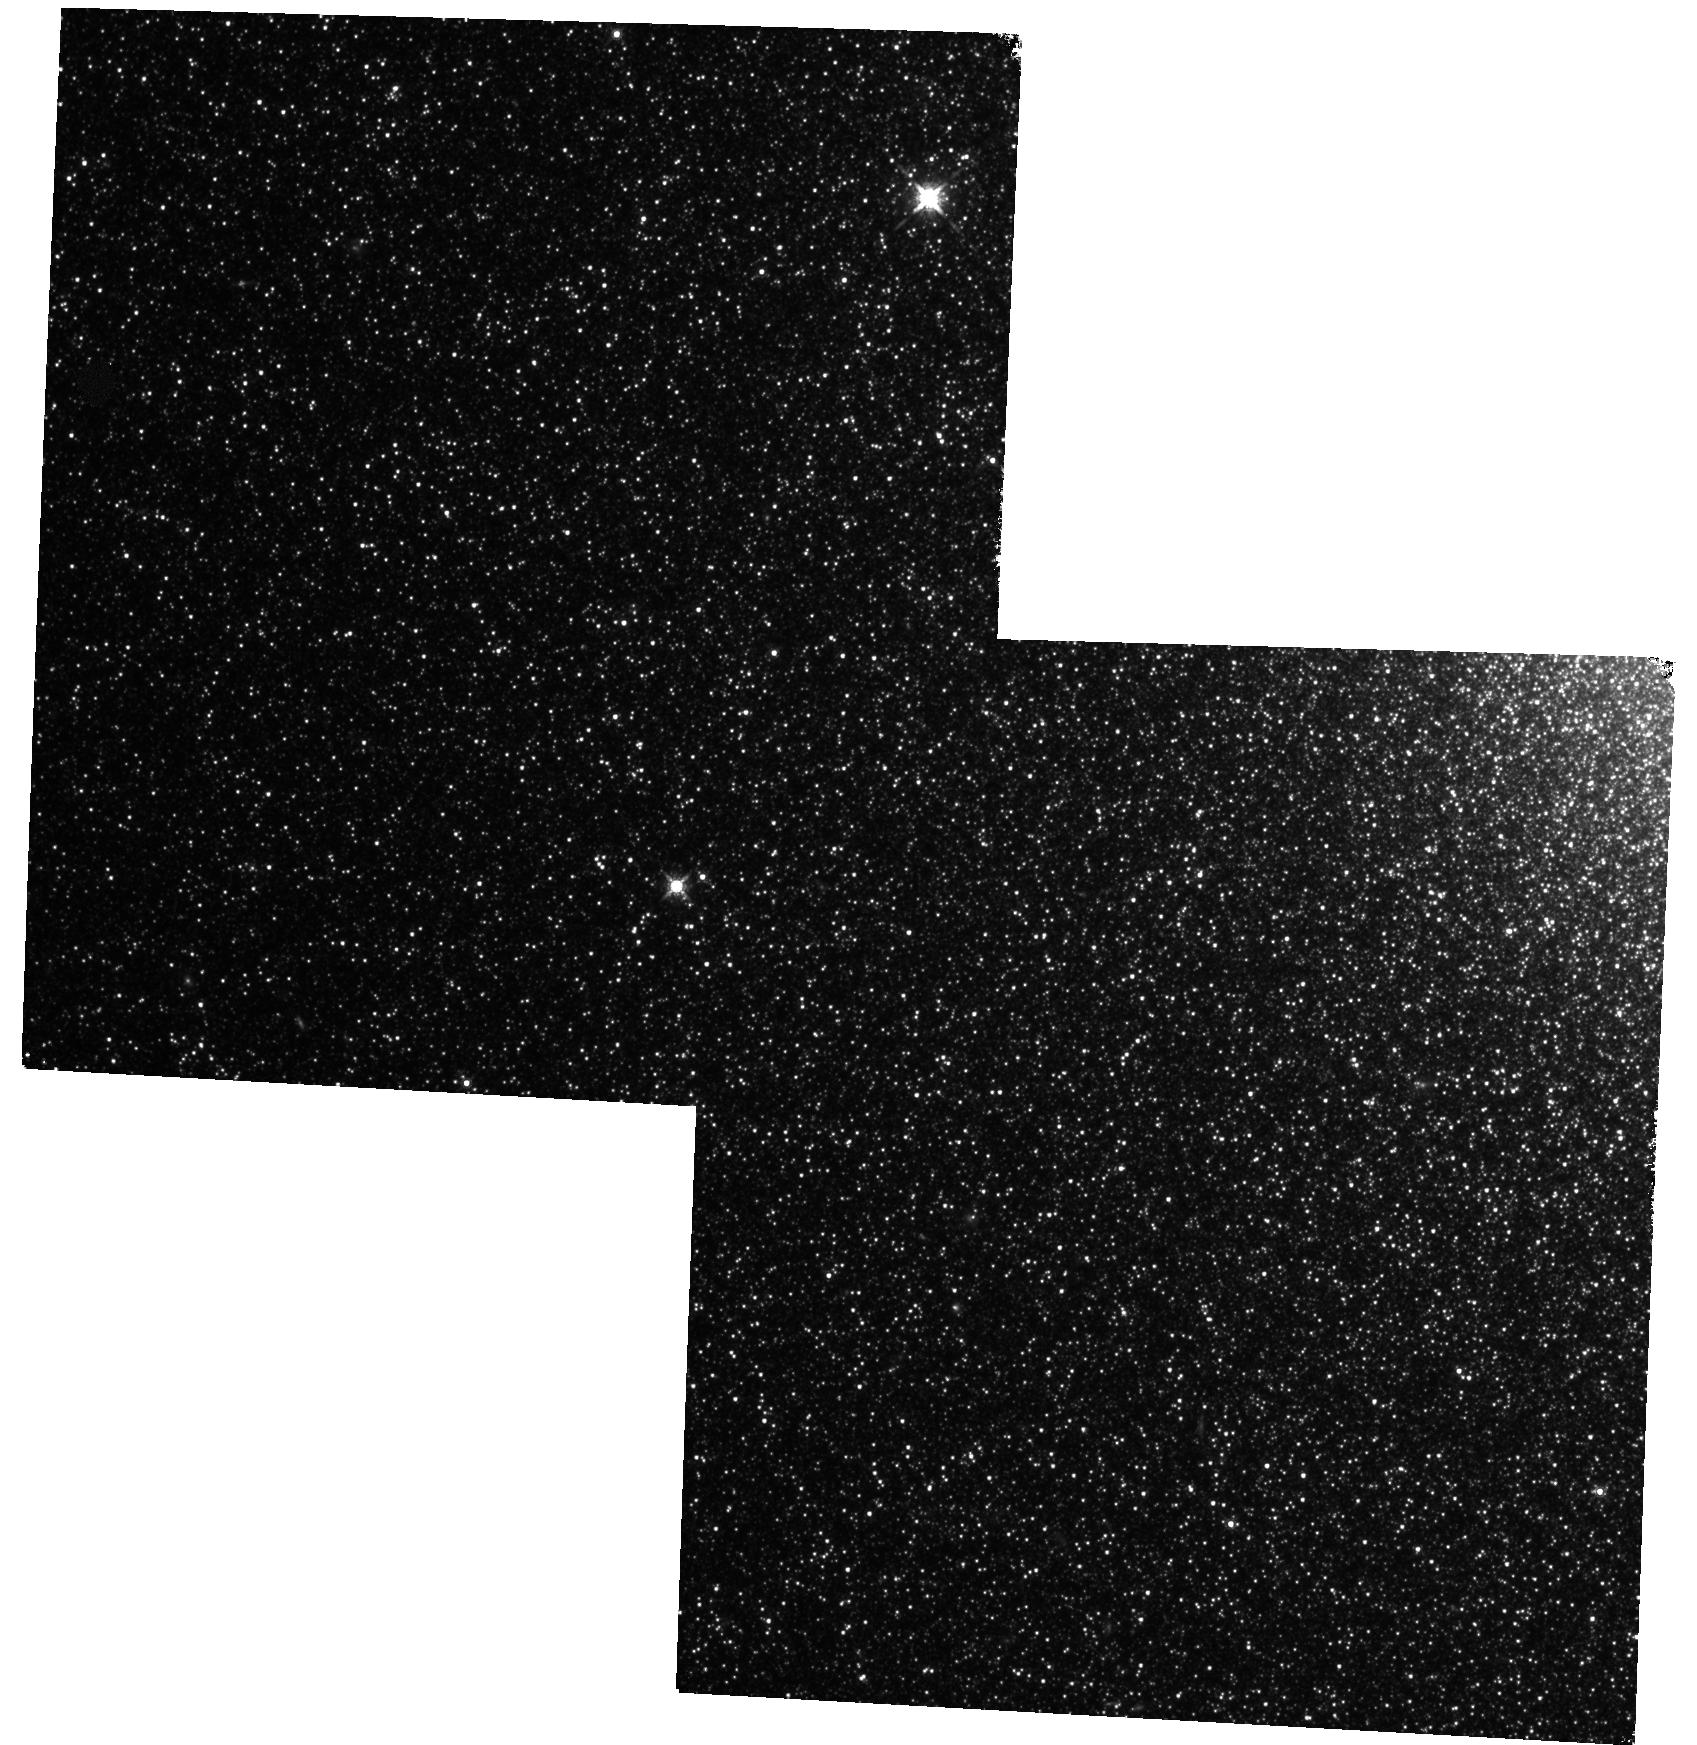
Target: MESSIER-032-FIELD2. Instrument: WFC3/IR. Filter: F160W. Exposure: 4 h. Observation ID: hst_13691_12_wfc3_ir_f160w_icnw12

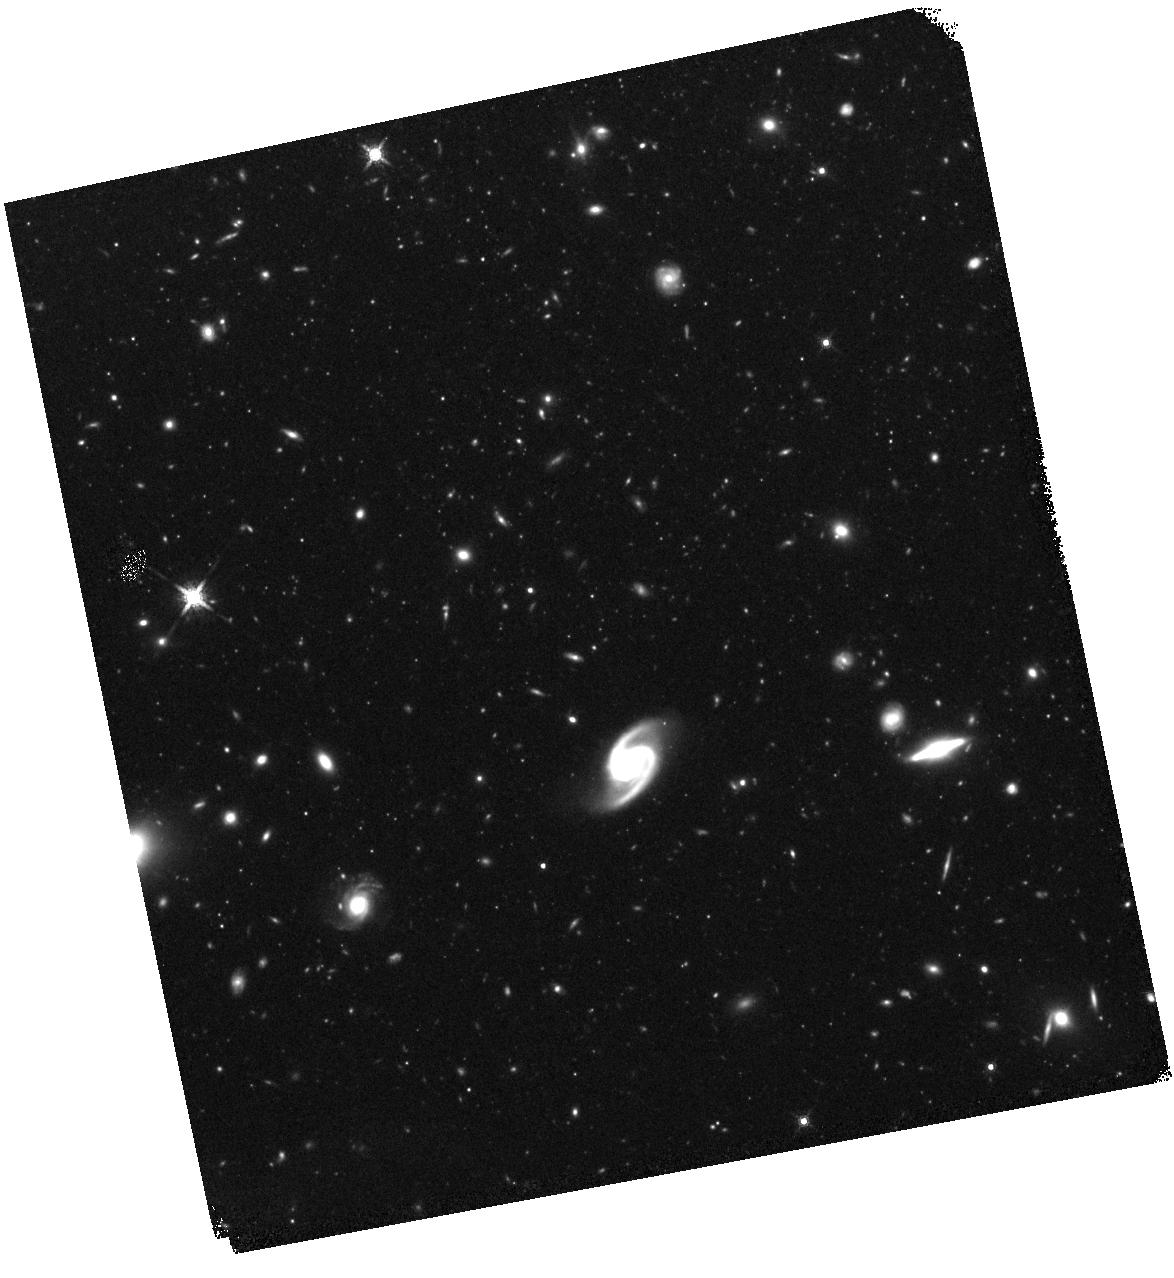
Target: MESSIER-101. Instrument: WFC3/IR. Filter: F160W. Exposure: 1 h. Observation ID: hst_13691_20_wfc3_ir_f160w_icnw20

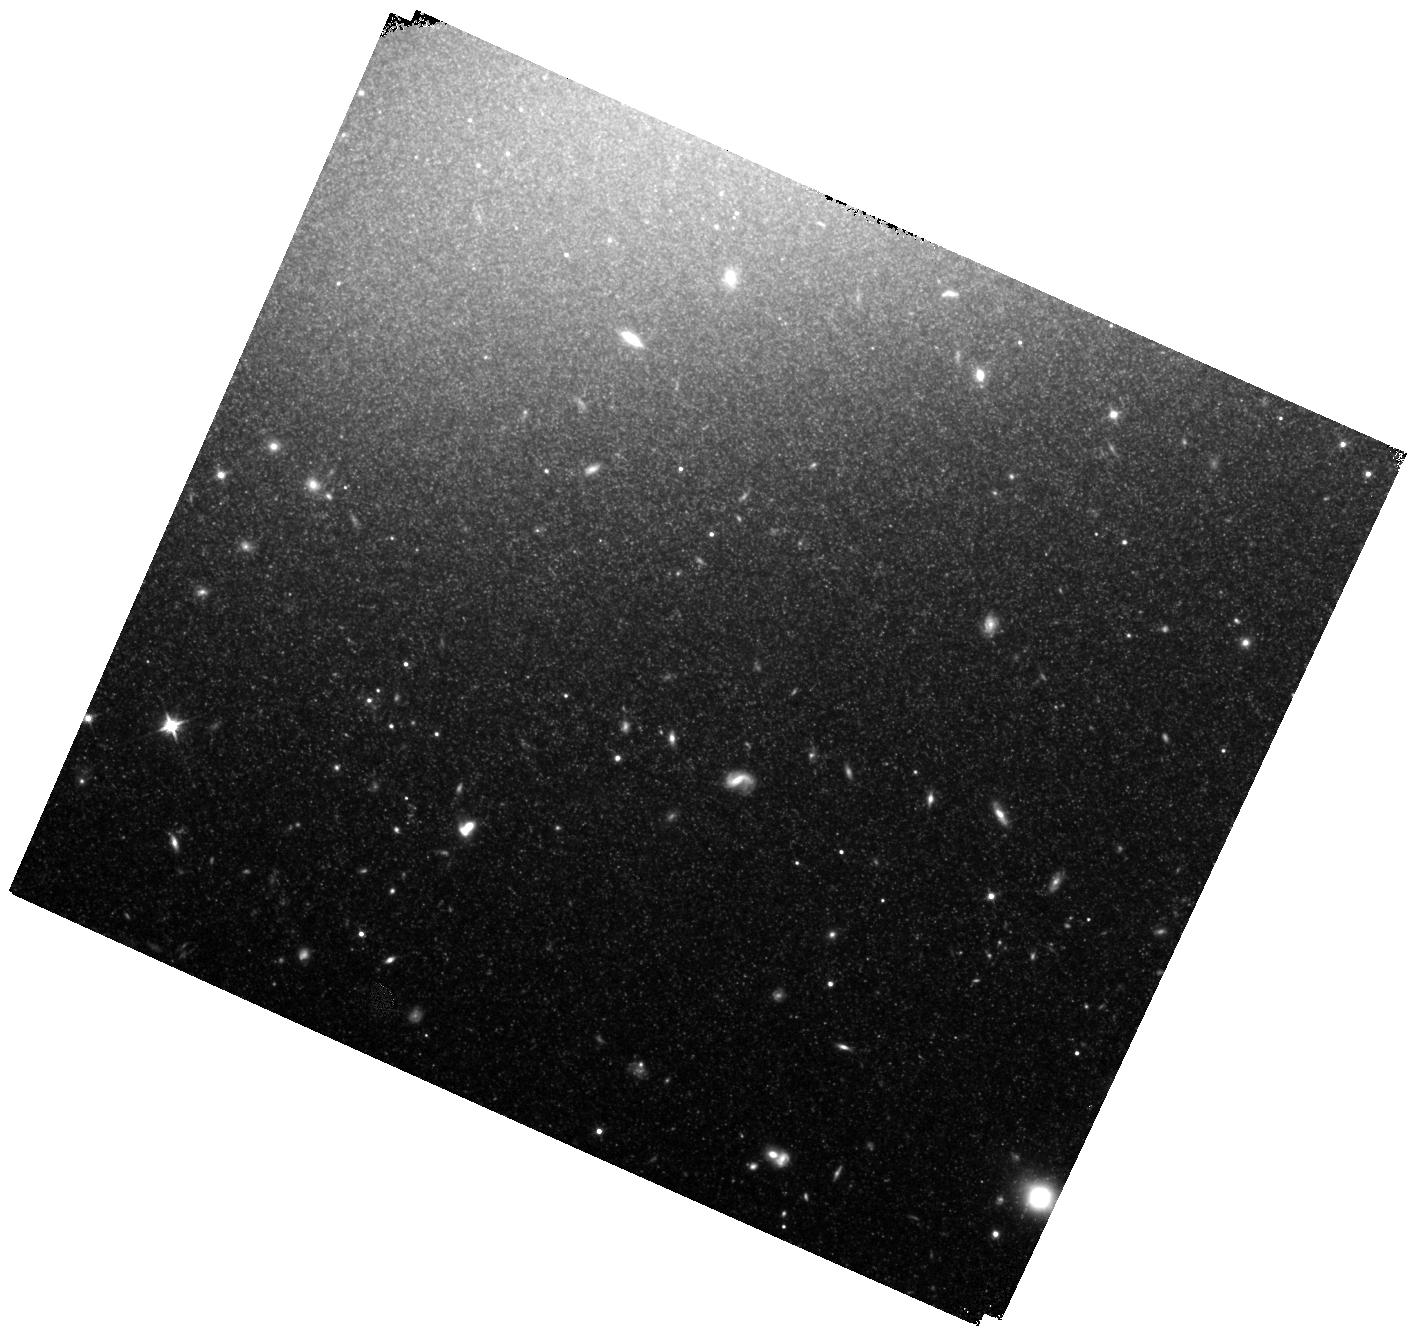
Target: NGC-4526. Instrument: WFC3/IR. Filter: F110W. Exposure: 1.1 h. Observation ID: hst_13691_24_wfc3_ir_f110w_icnw24

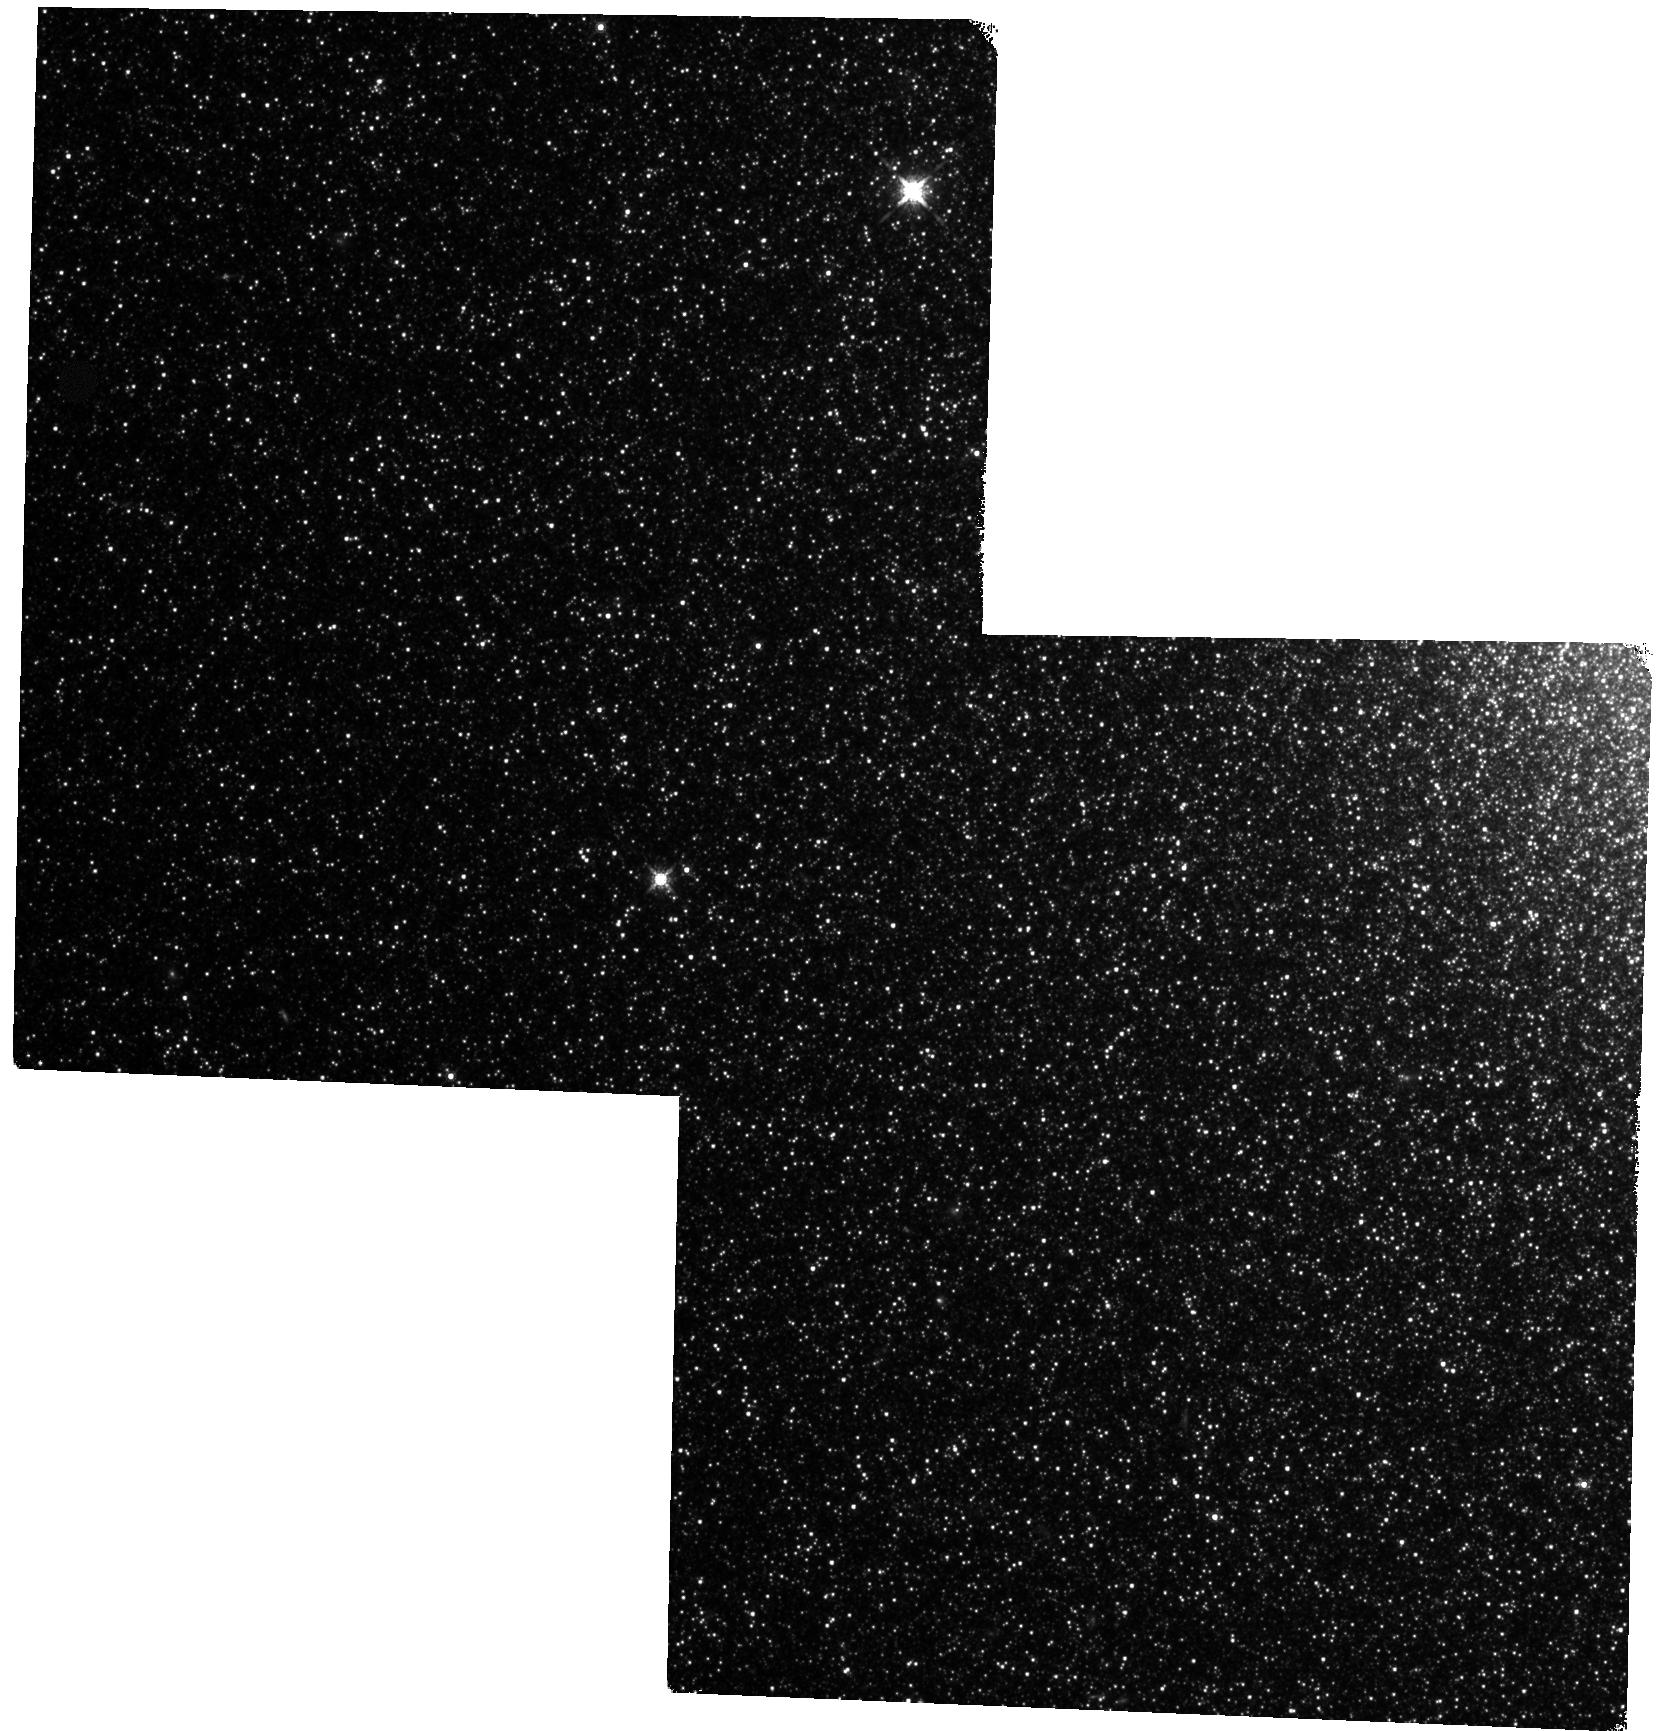
Target: MESSIER-032-FIELD1. Instrument: WFC3/IR. Filter: F160W. Exposure: 4 h. Observation ID: hst_13691_11_wfc3_ir_f160w_icnw11

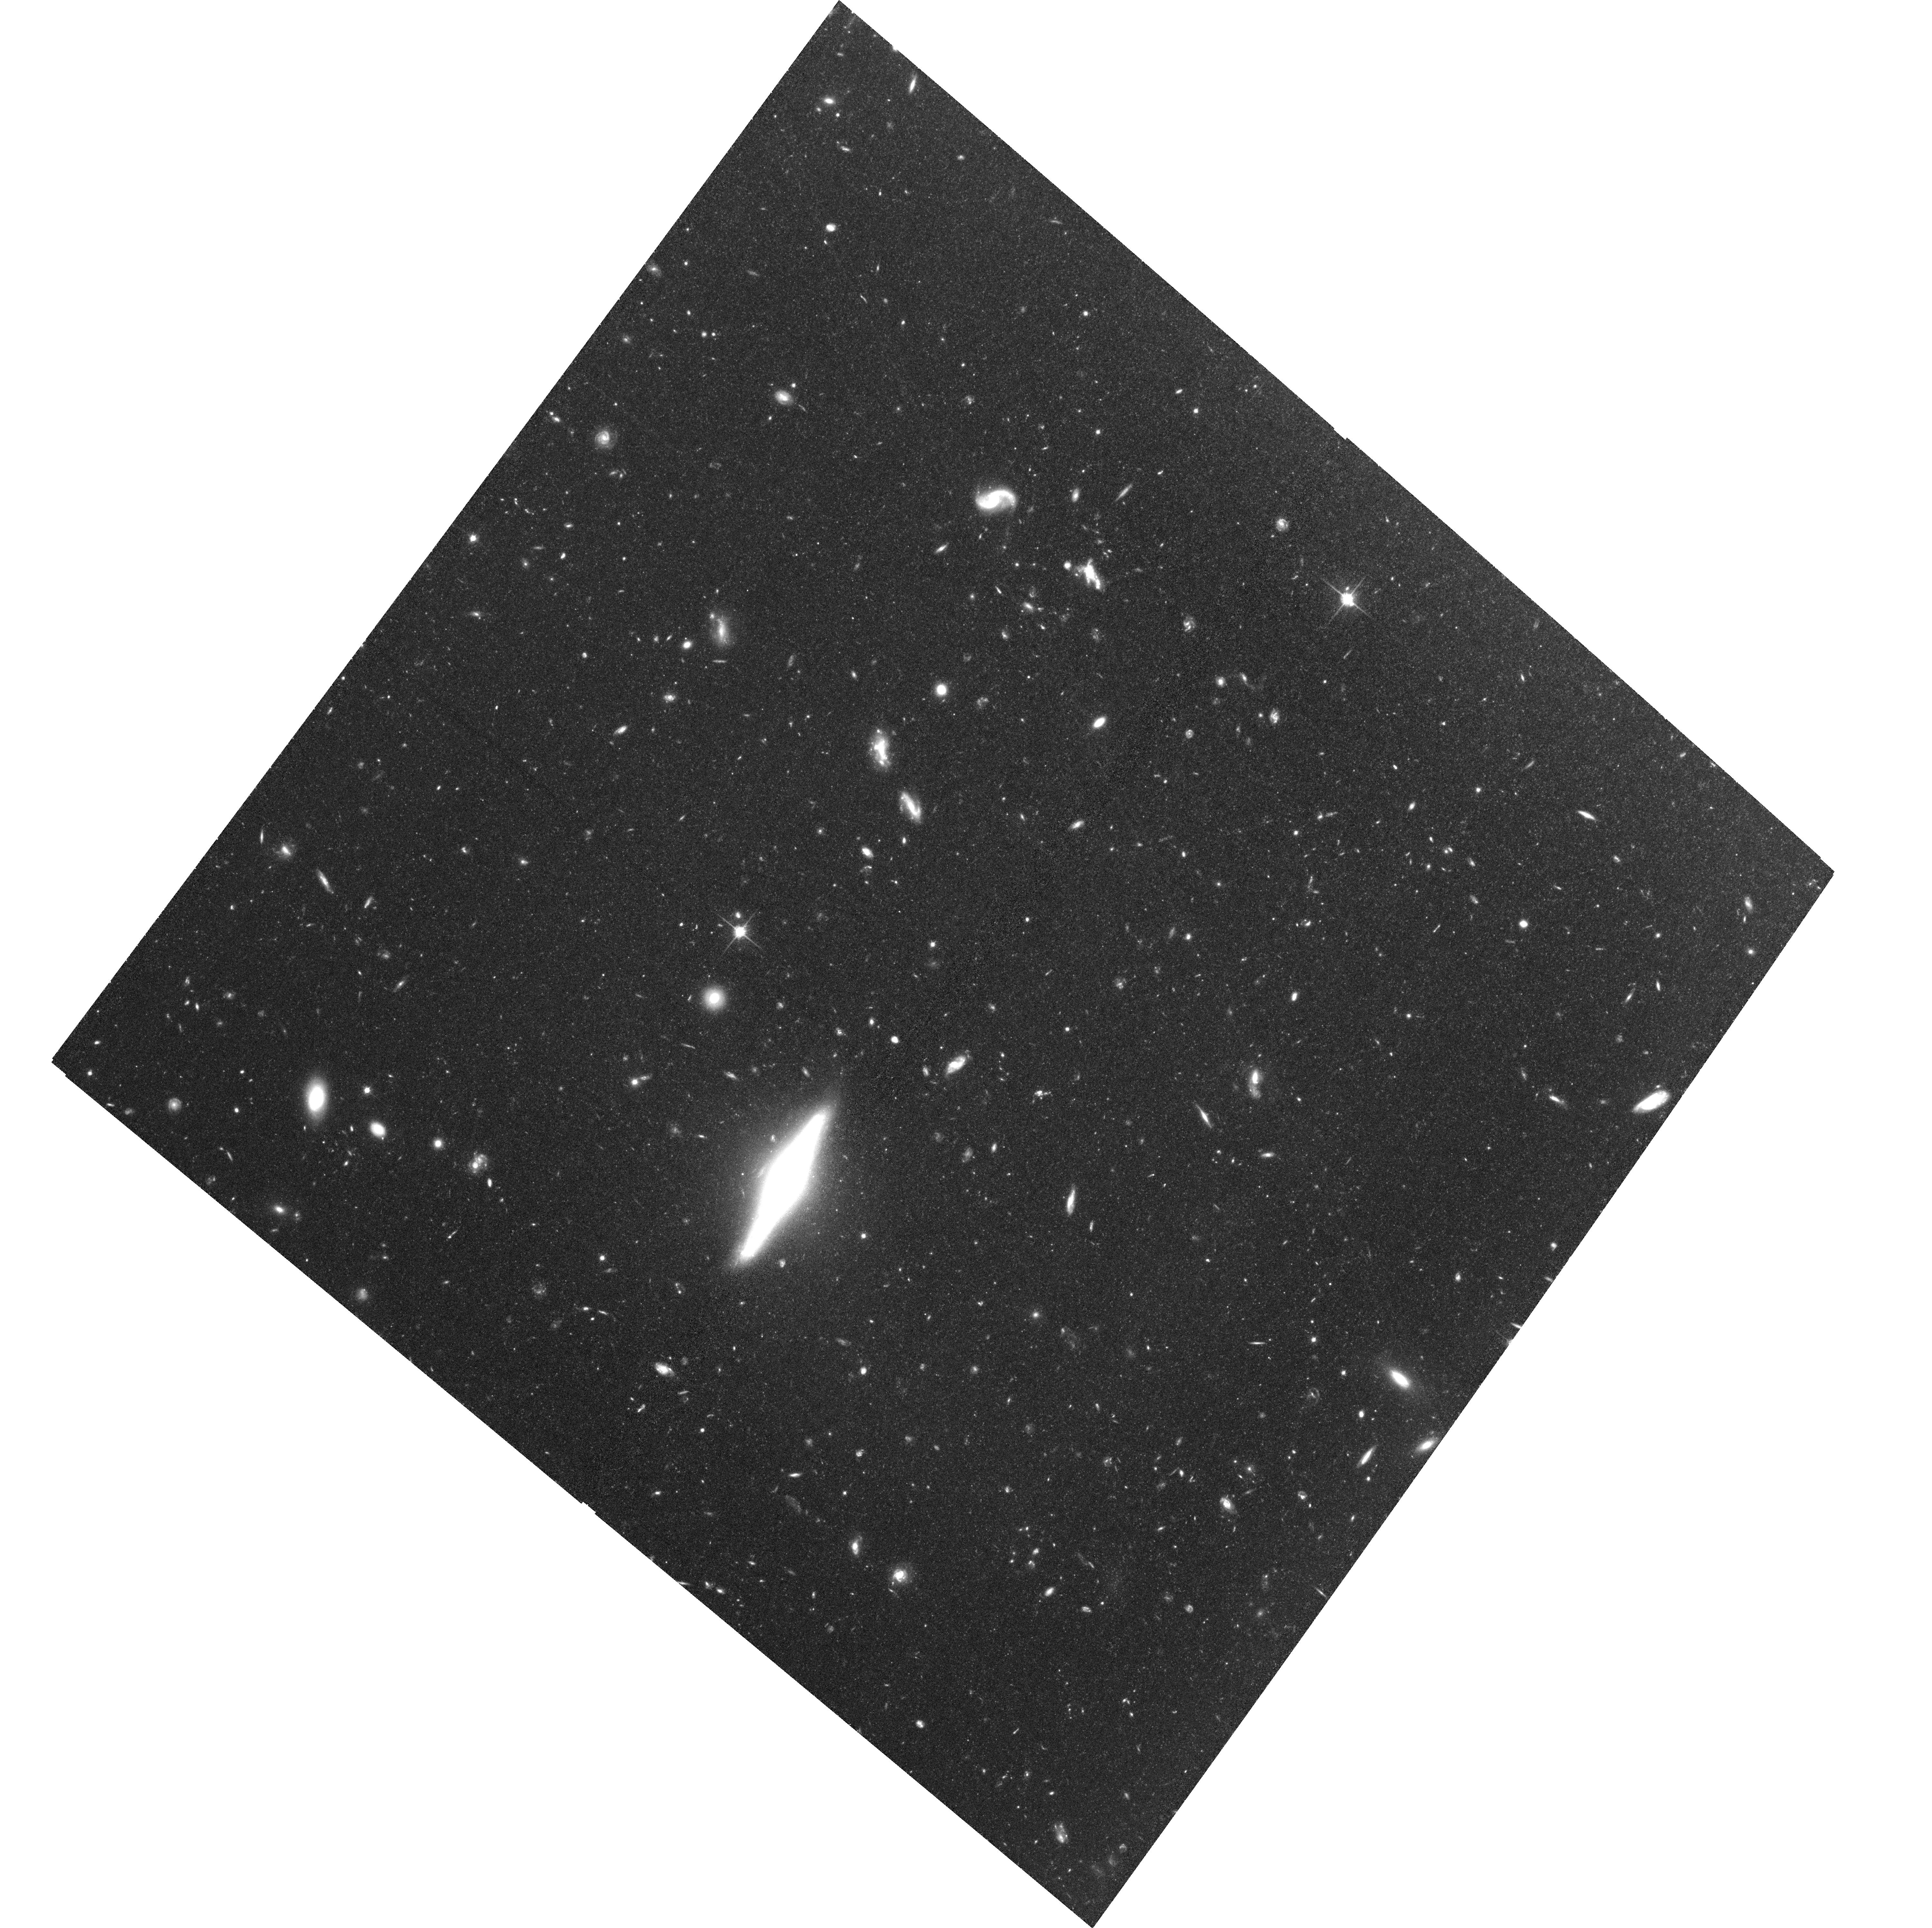
Target: NGC-1316. Instrument: ACS/WFC. Filter: F814W. Exposure: 3.4 h. Observation ID: hst_13691_36_acs_wfc_f814w_jcnw36

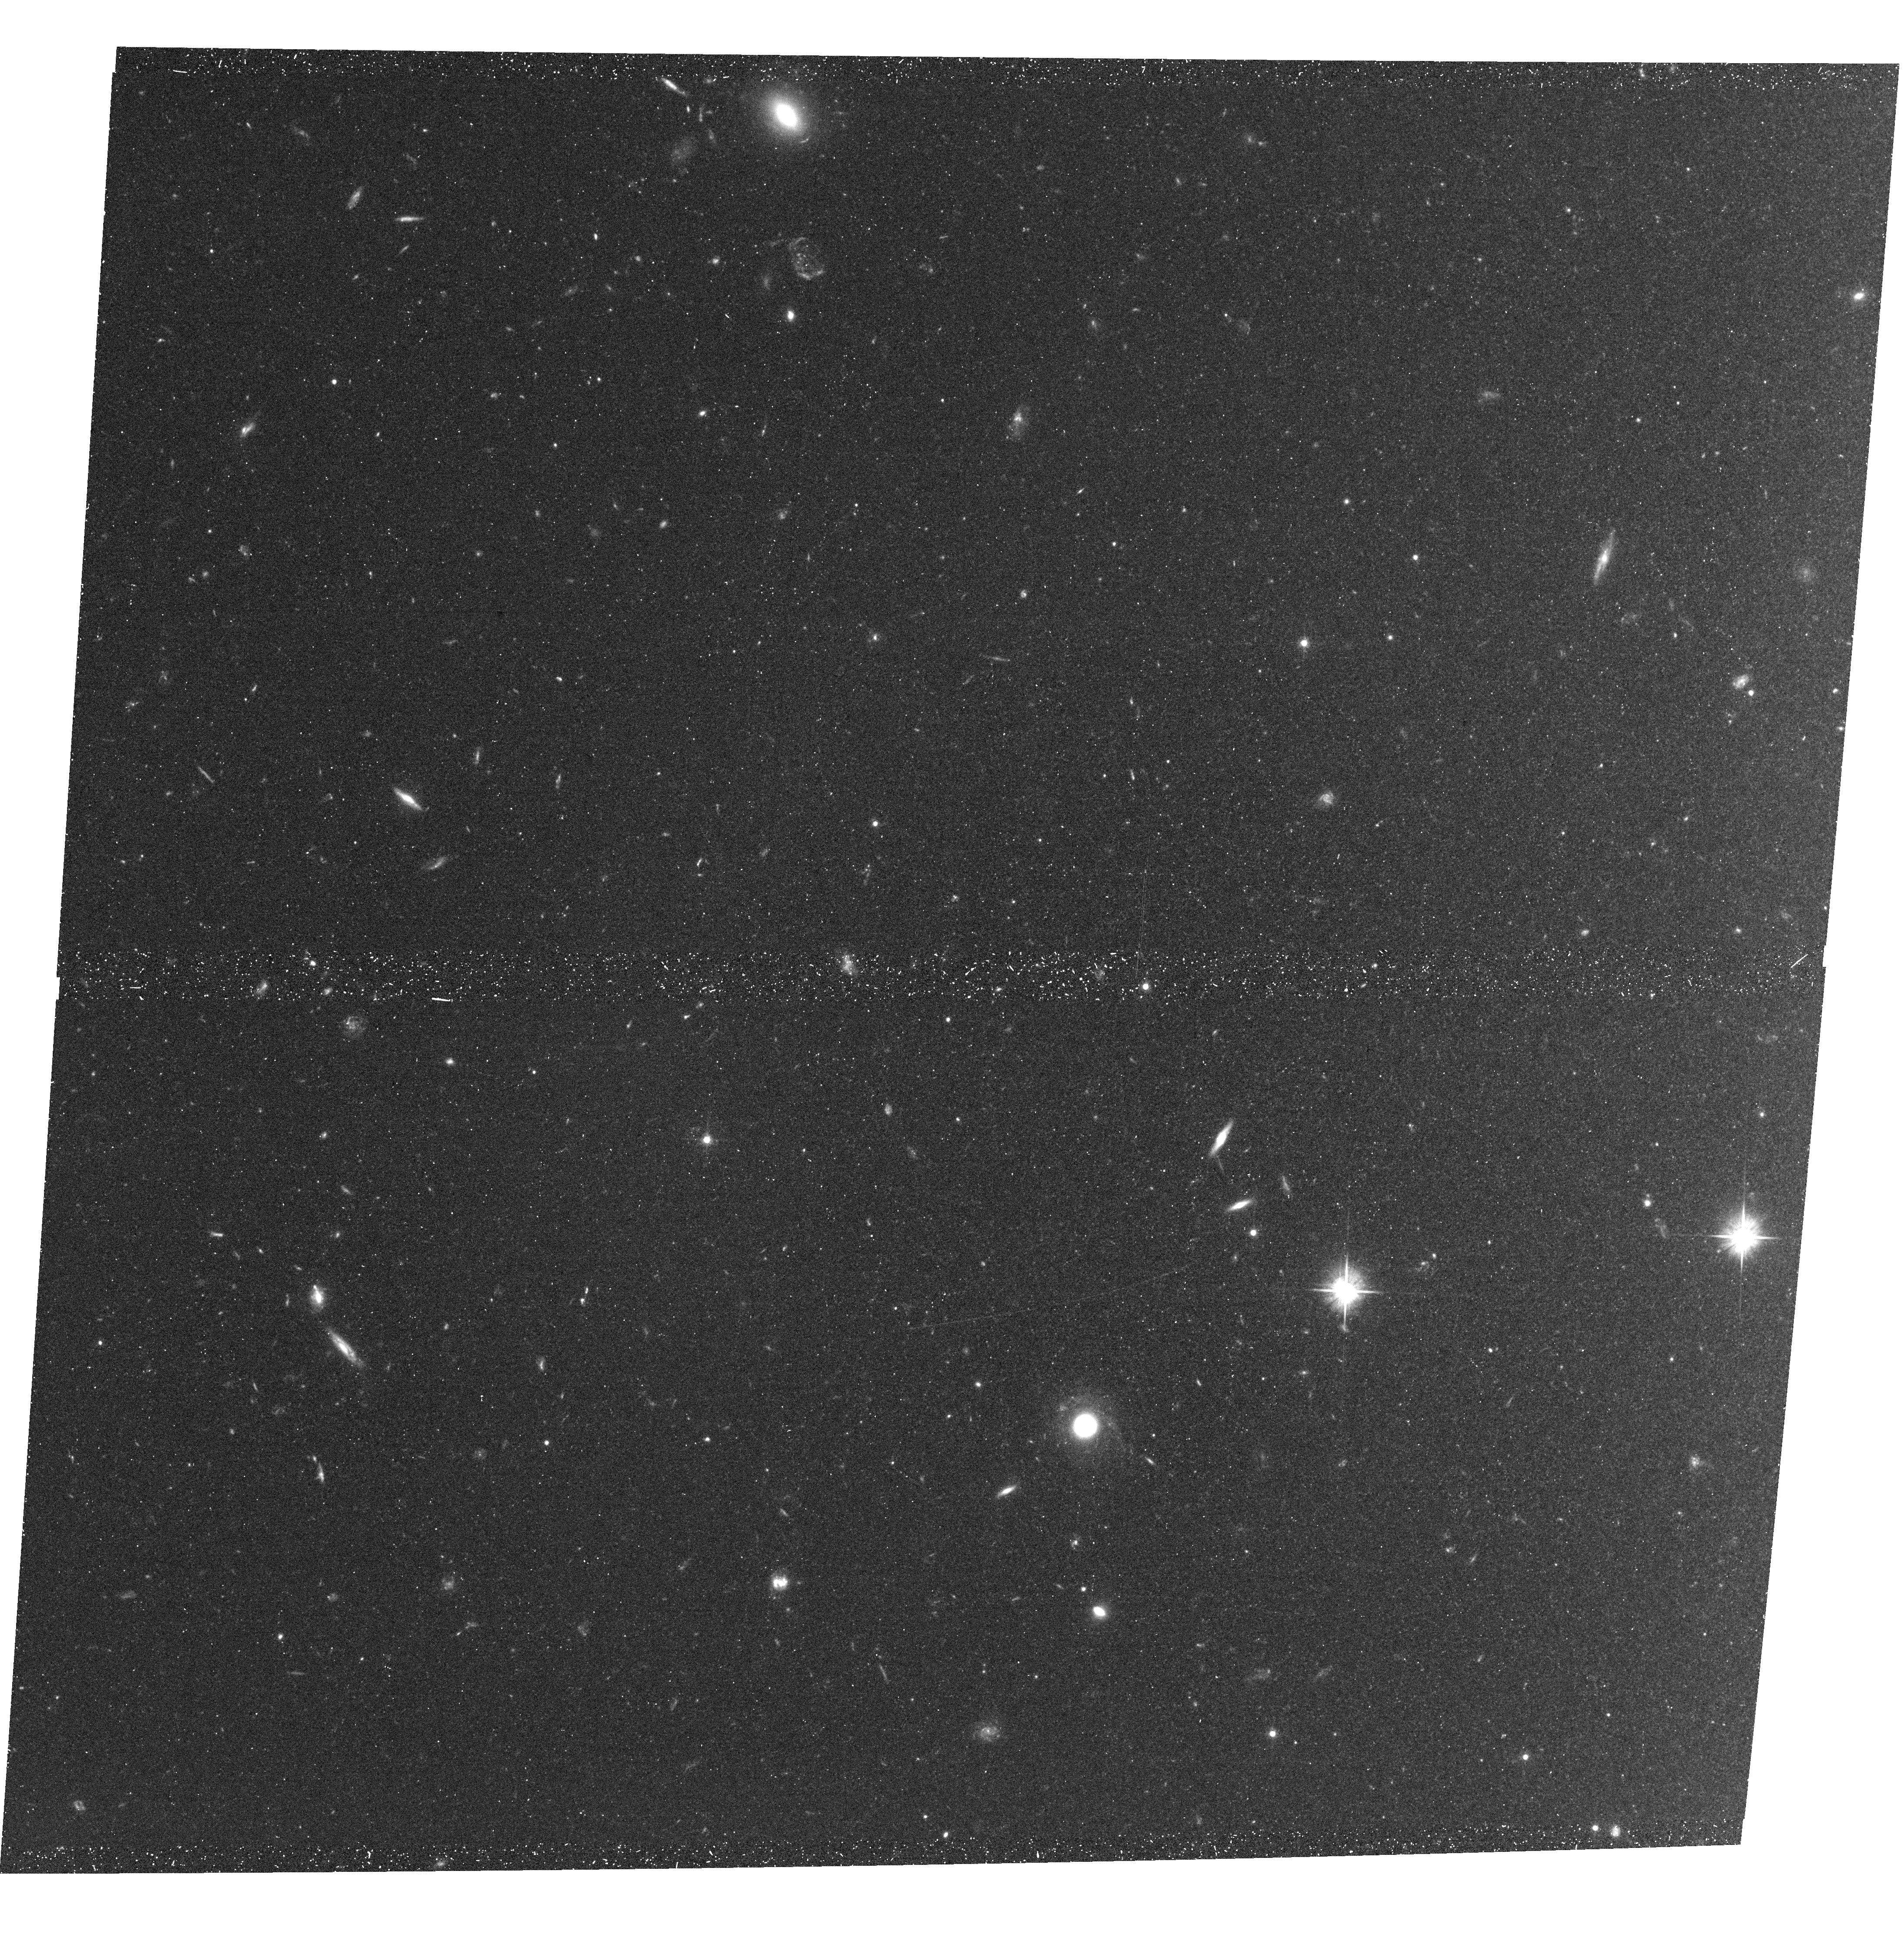
Target: MESSIER-066. Instrument: ACS/WFC. Filter: F606W. Exposure: 40 min. Observation ID: hst_13691_21_acs_wfc_f606w_jcnw21

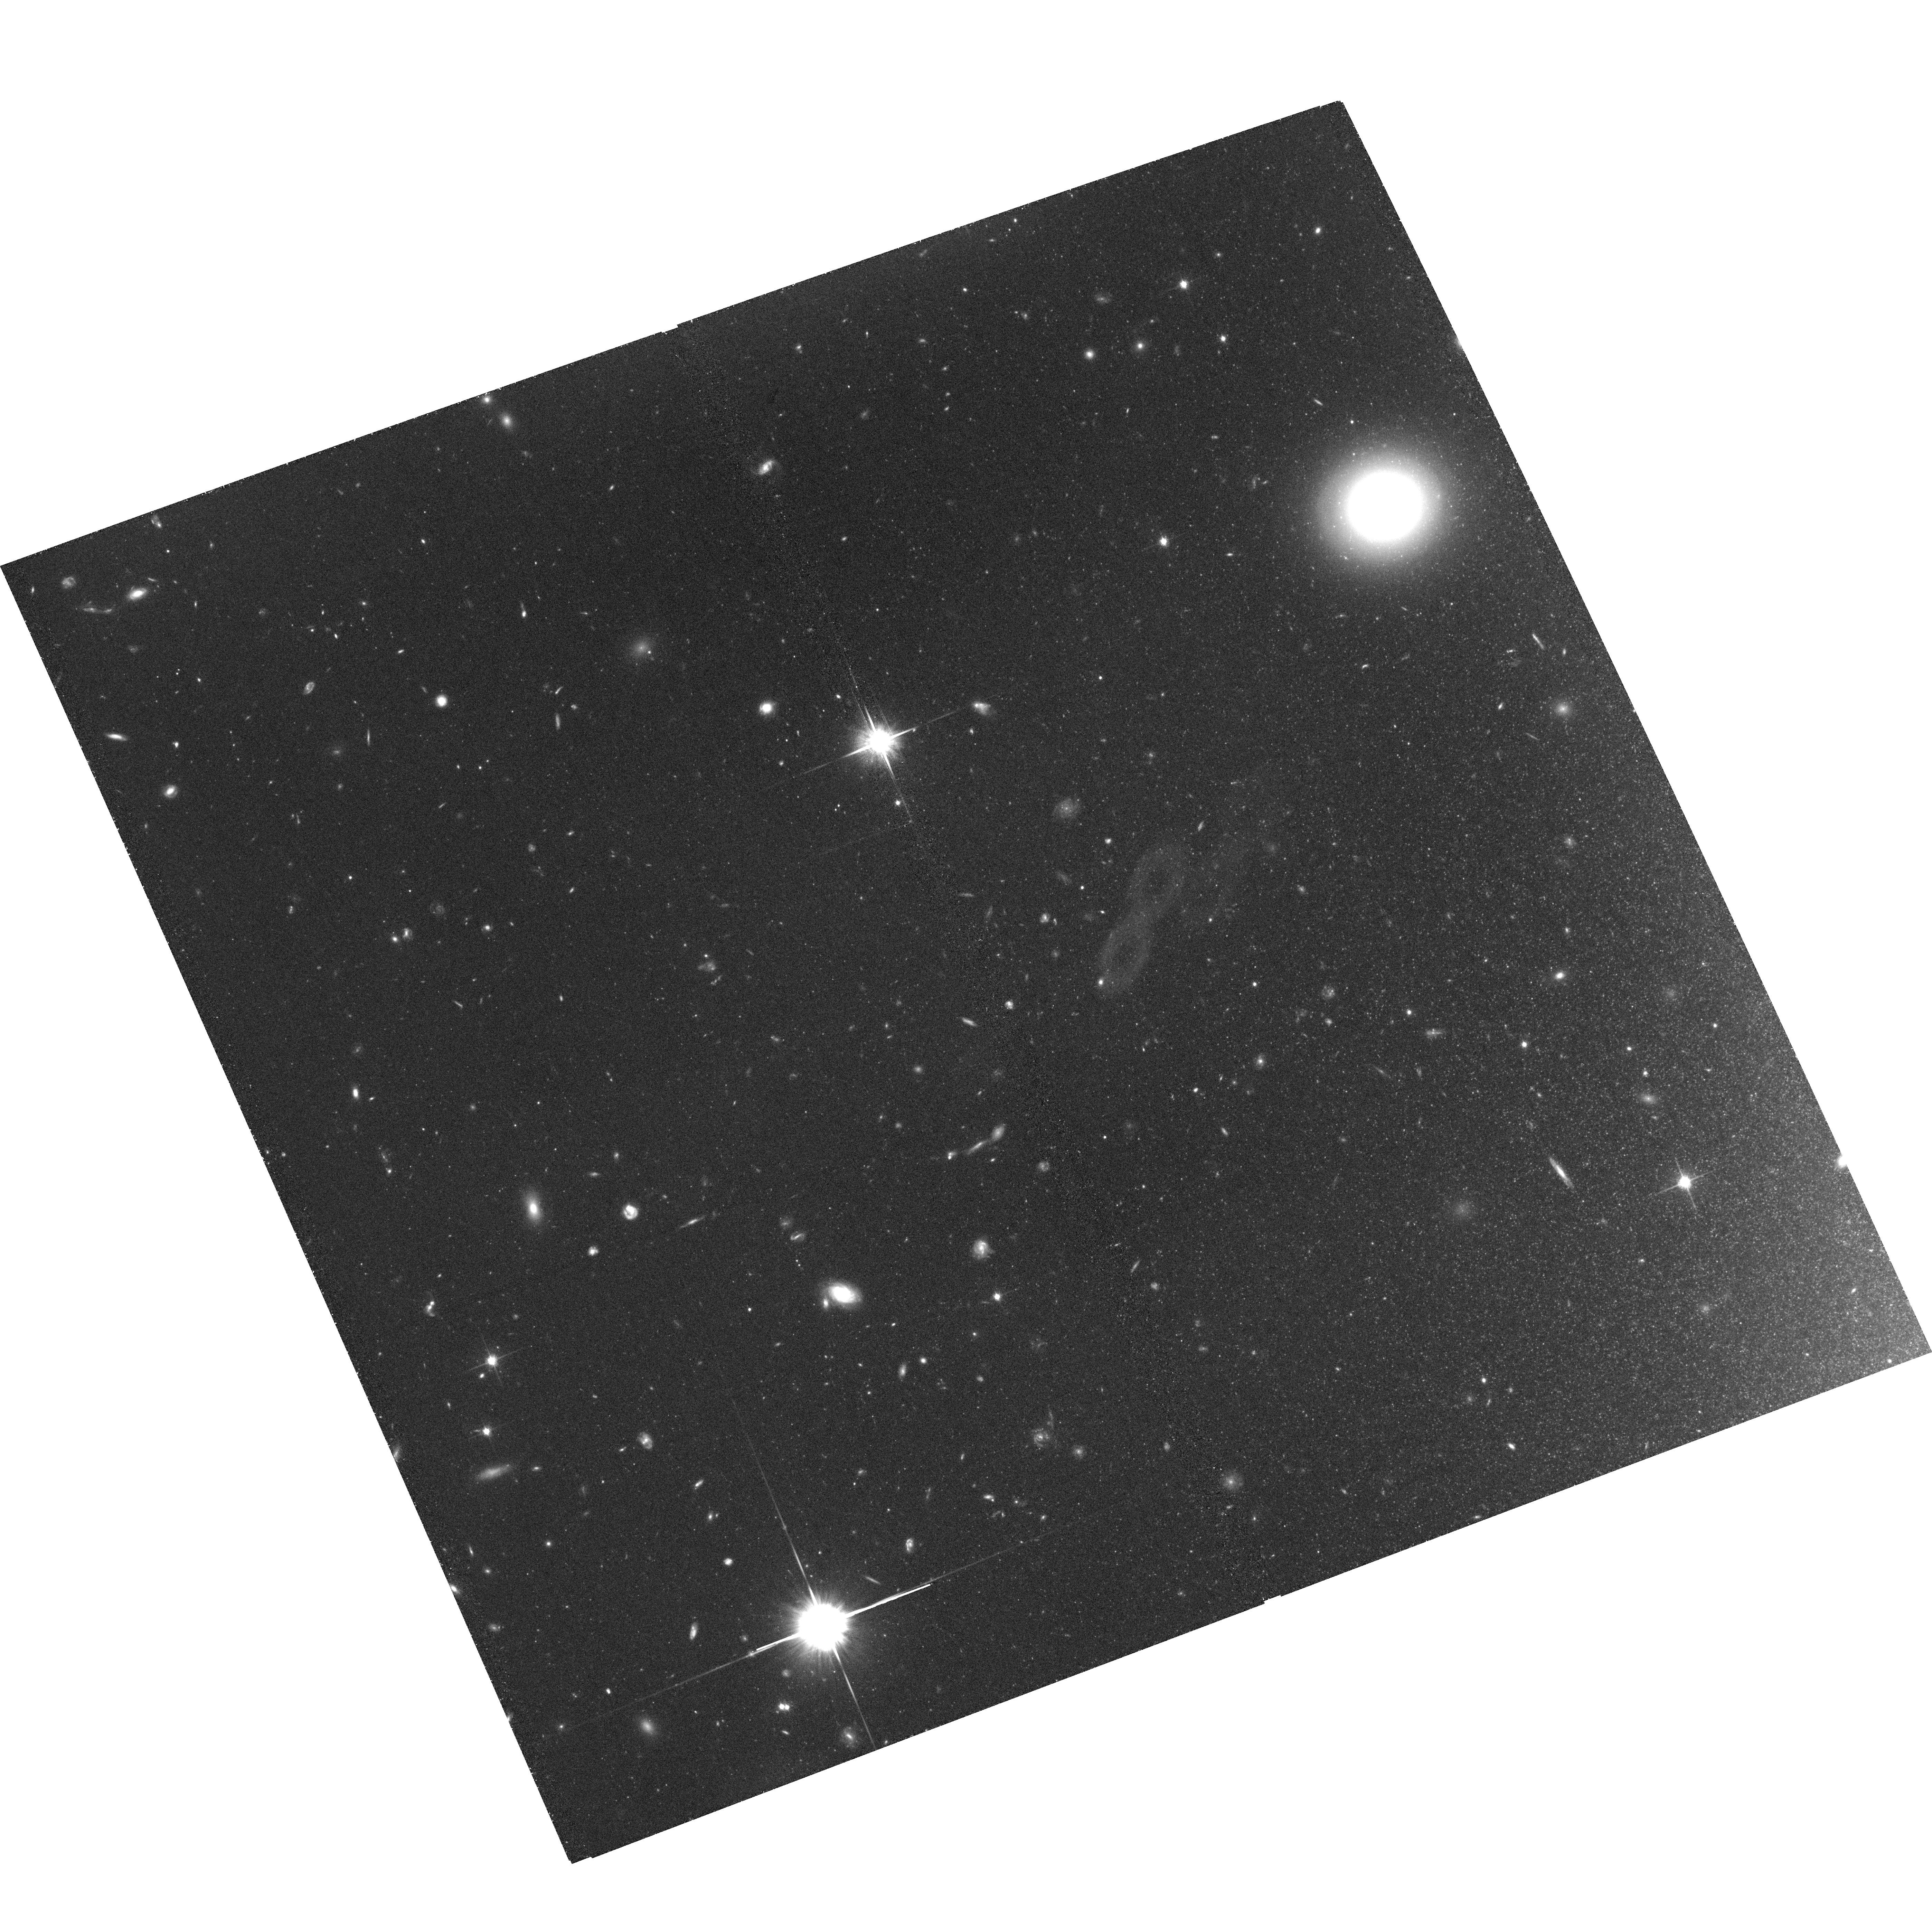
Target: MESSIER-096. Instrument: ACS/WFC. Filter: F814W. Exposure: 2 h. Observation ID: hst_13691_22_acs_wfc_f814w_jcnw22

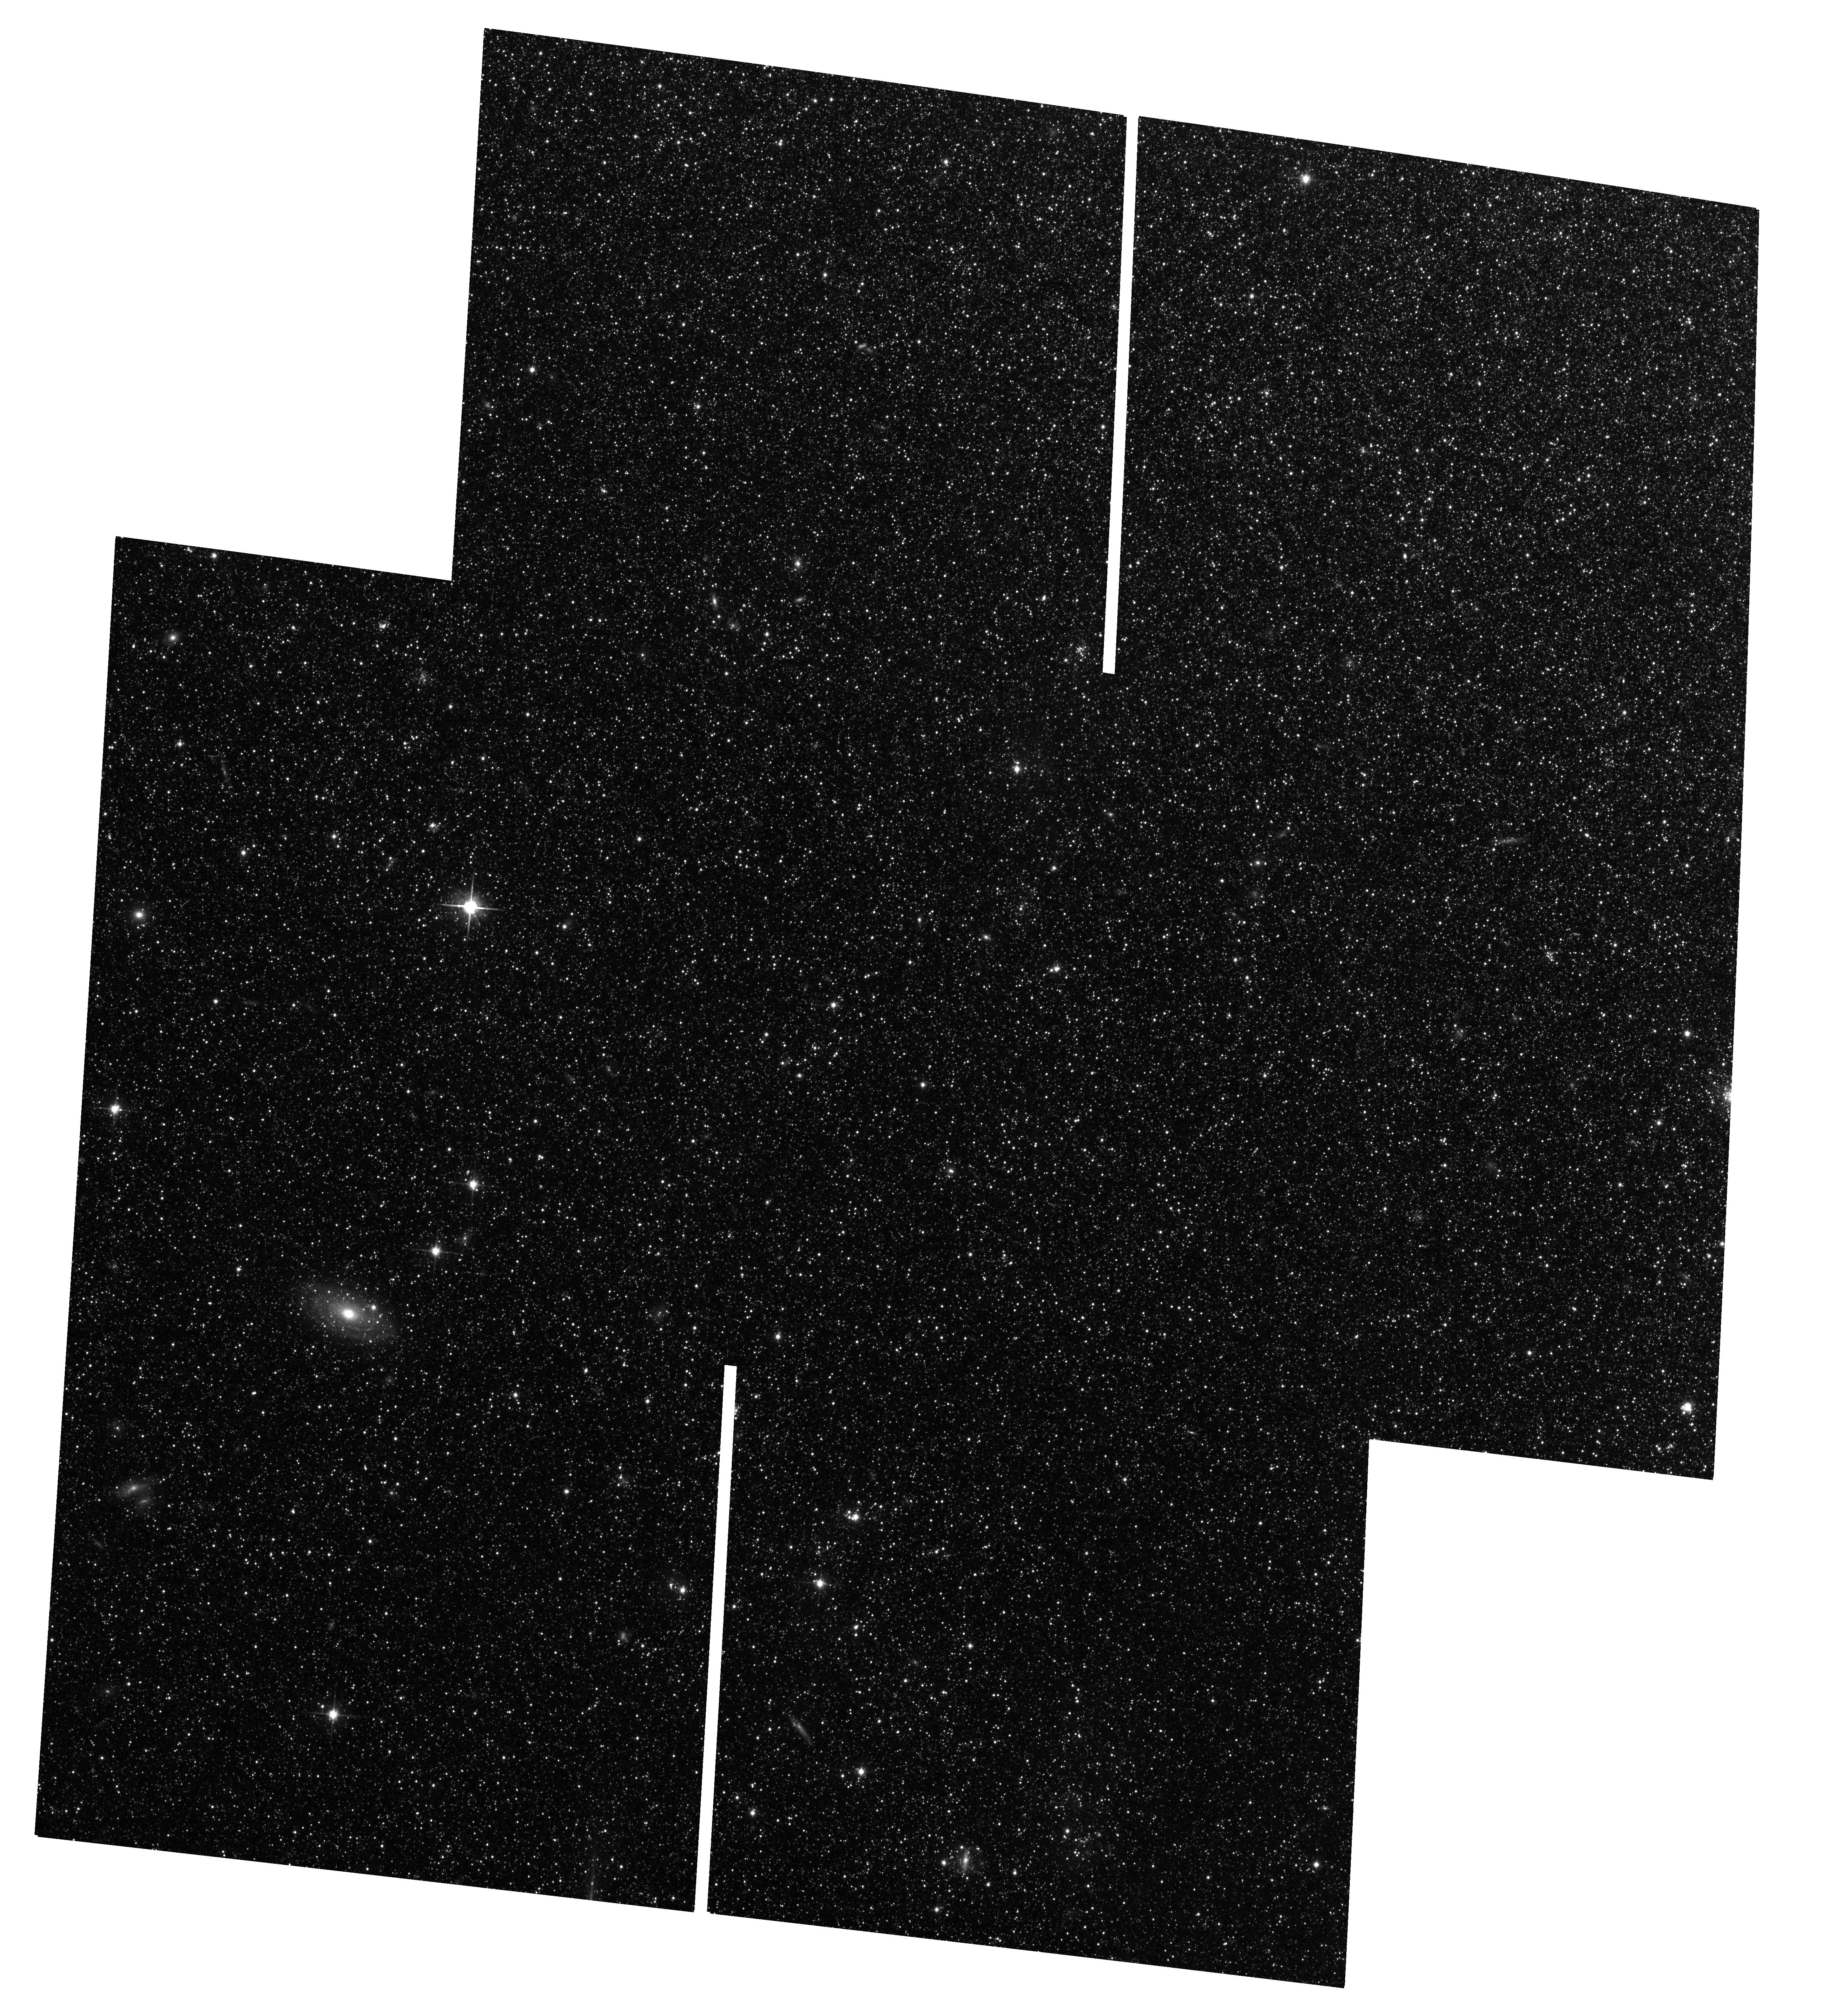
Target: M-33-FIELD1. Instrument: ACS/WFC. Filter: F814W. Exposure: 3.3 h. Observation ID: hst_13691_13_acs_wfc_f814w_jcnw13

CHP-II: The Carnegie Hubble Program to Measure Ho to 3% Using Population II (PI: Freedman, Wendy L.)

There has been great progress in the measurement of cosmological parameters in recent years, but controversy has arisen over the Planck/WMAP versus the direct measurement of the Hubble constant. The goal of our Carnegie Hubble Program (CHP) is to obtain a direct measure of Ho to 3%. In CHP I, we used Cepheid variables to calibrate the extragalactic distance scale. In the second phase, CHP II, we are establishing a completely independent route to Ho using RR Lyrae variables, the tip of the red giant branch (TRGB) and Type Ia supernovae (SNe Ia). Not only is the RR Lyrae route independent of the Cepheids, but its PL relation has a scatter that is a factor of 2 smaller. Unlike the Cepheids, the RR Lyrae / TRGB distance scale can be applied to both elliptical and spiral galaxies. This is a great systematic advantage, given the small number of galaxies (9 in total) close enough to have measured Cepheid calibrators within the SNIa hosts. By providing a new calibration using a Pop II distance scale, we will immediately double the number of SN Ia distances based on geometry, linking to over 200 SNe in the pure Hubble flow out to z = 0.7. Four calibrators containing both Cepheids and TRGB stars provide an important cross-check on systematics. Initially, the accuracy of our value of Ho will be set by four galactic RR Lyrae calibrators with HST/FGS parallaxes. With Gaia, both the RR Lyrae zero point and TRGB method will be independently calibrated with at least an order of magnitude more calibrators, each having precisions of 1% or better. This will allow the highest accuracy measurement of Ho to date using the "Distance Ladder" method.